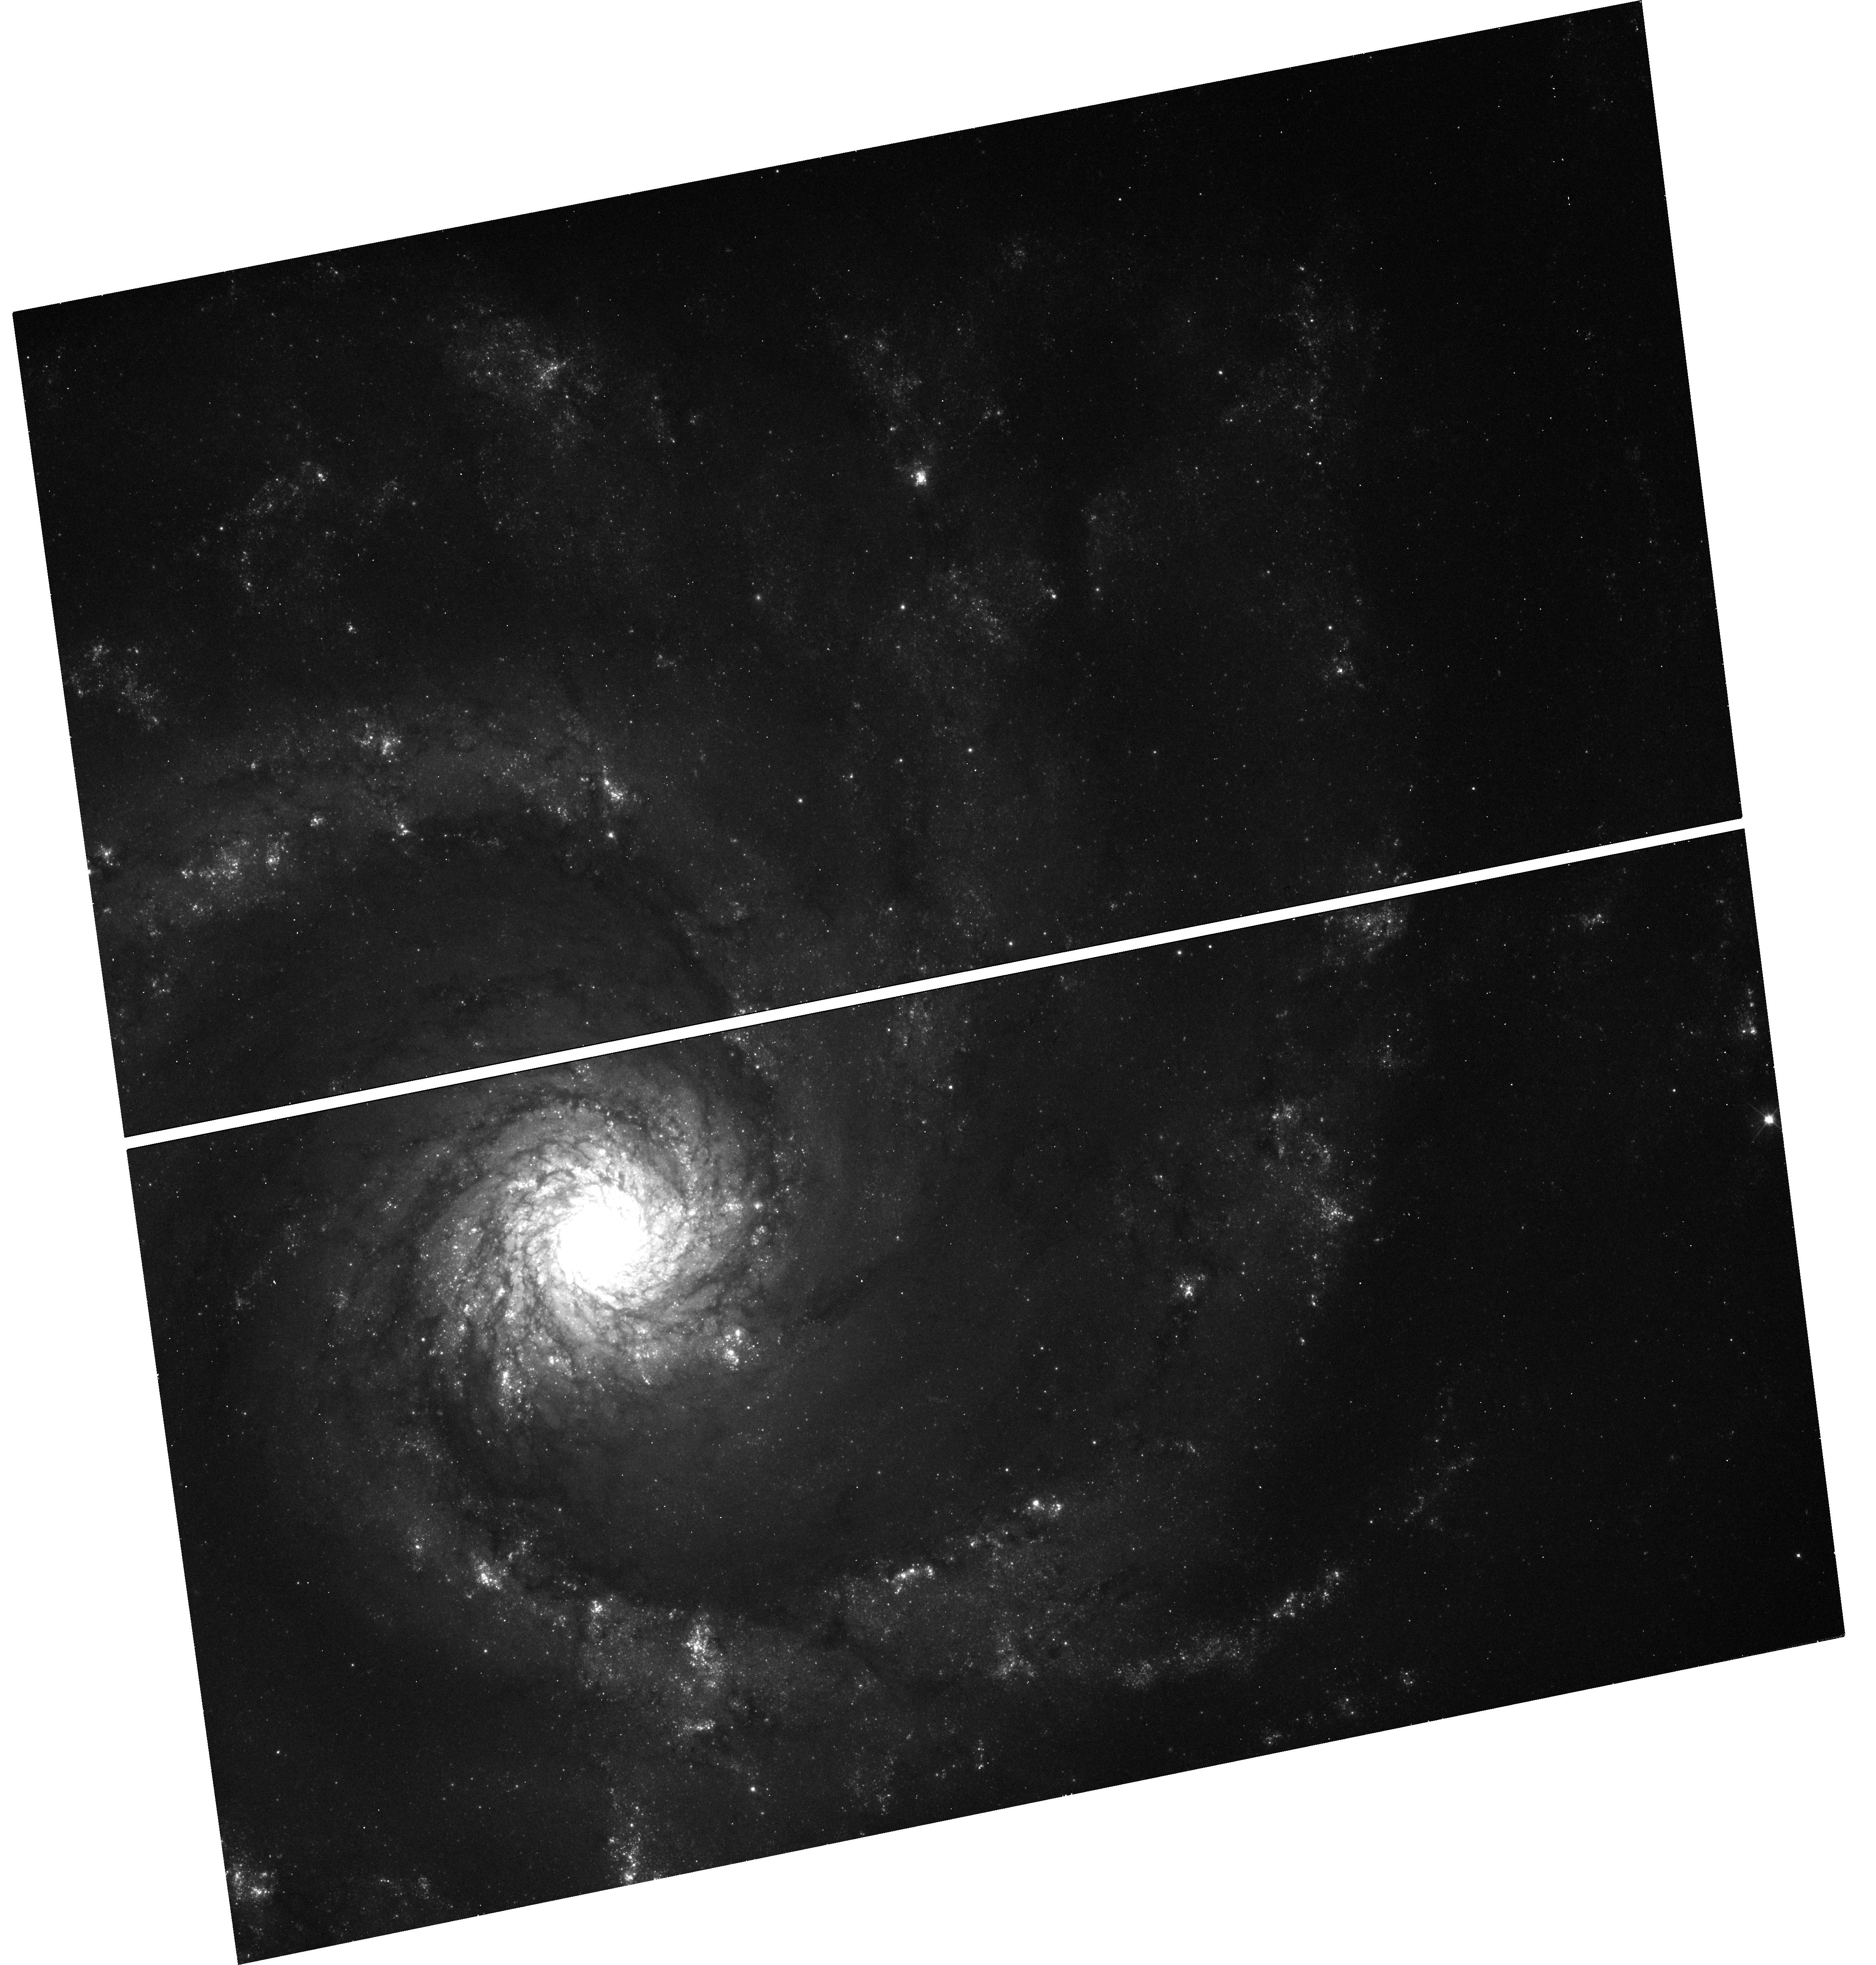
Target: SN2016BAU. Instrument: WFC3/UVIS. Filter: F555W. Exposure: 12 min. Observation ID: hst_14668_10_wfc3_uvis_f555w_id9610

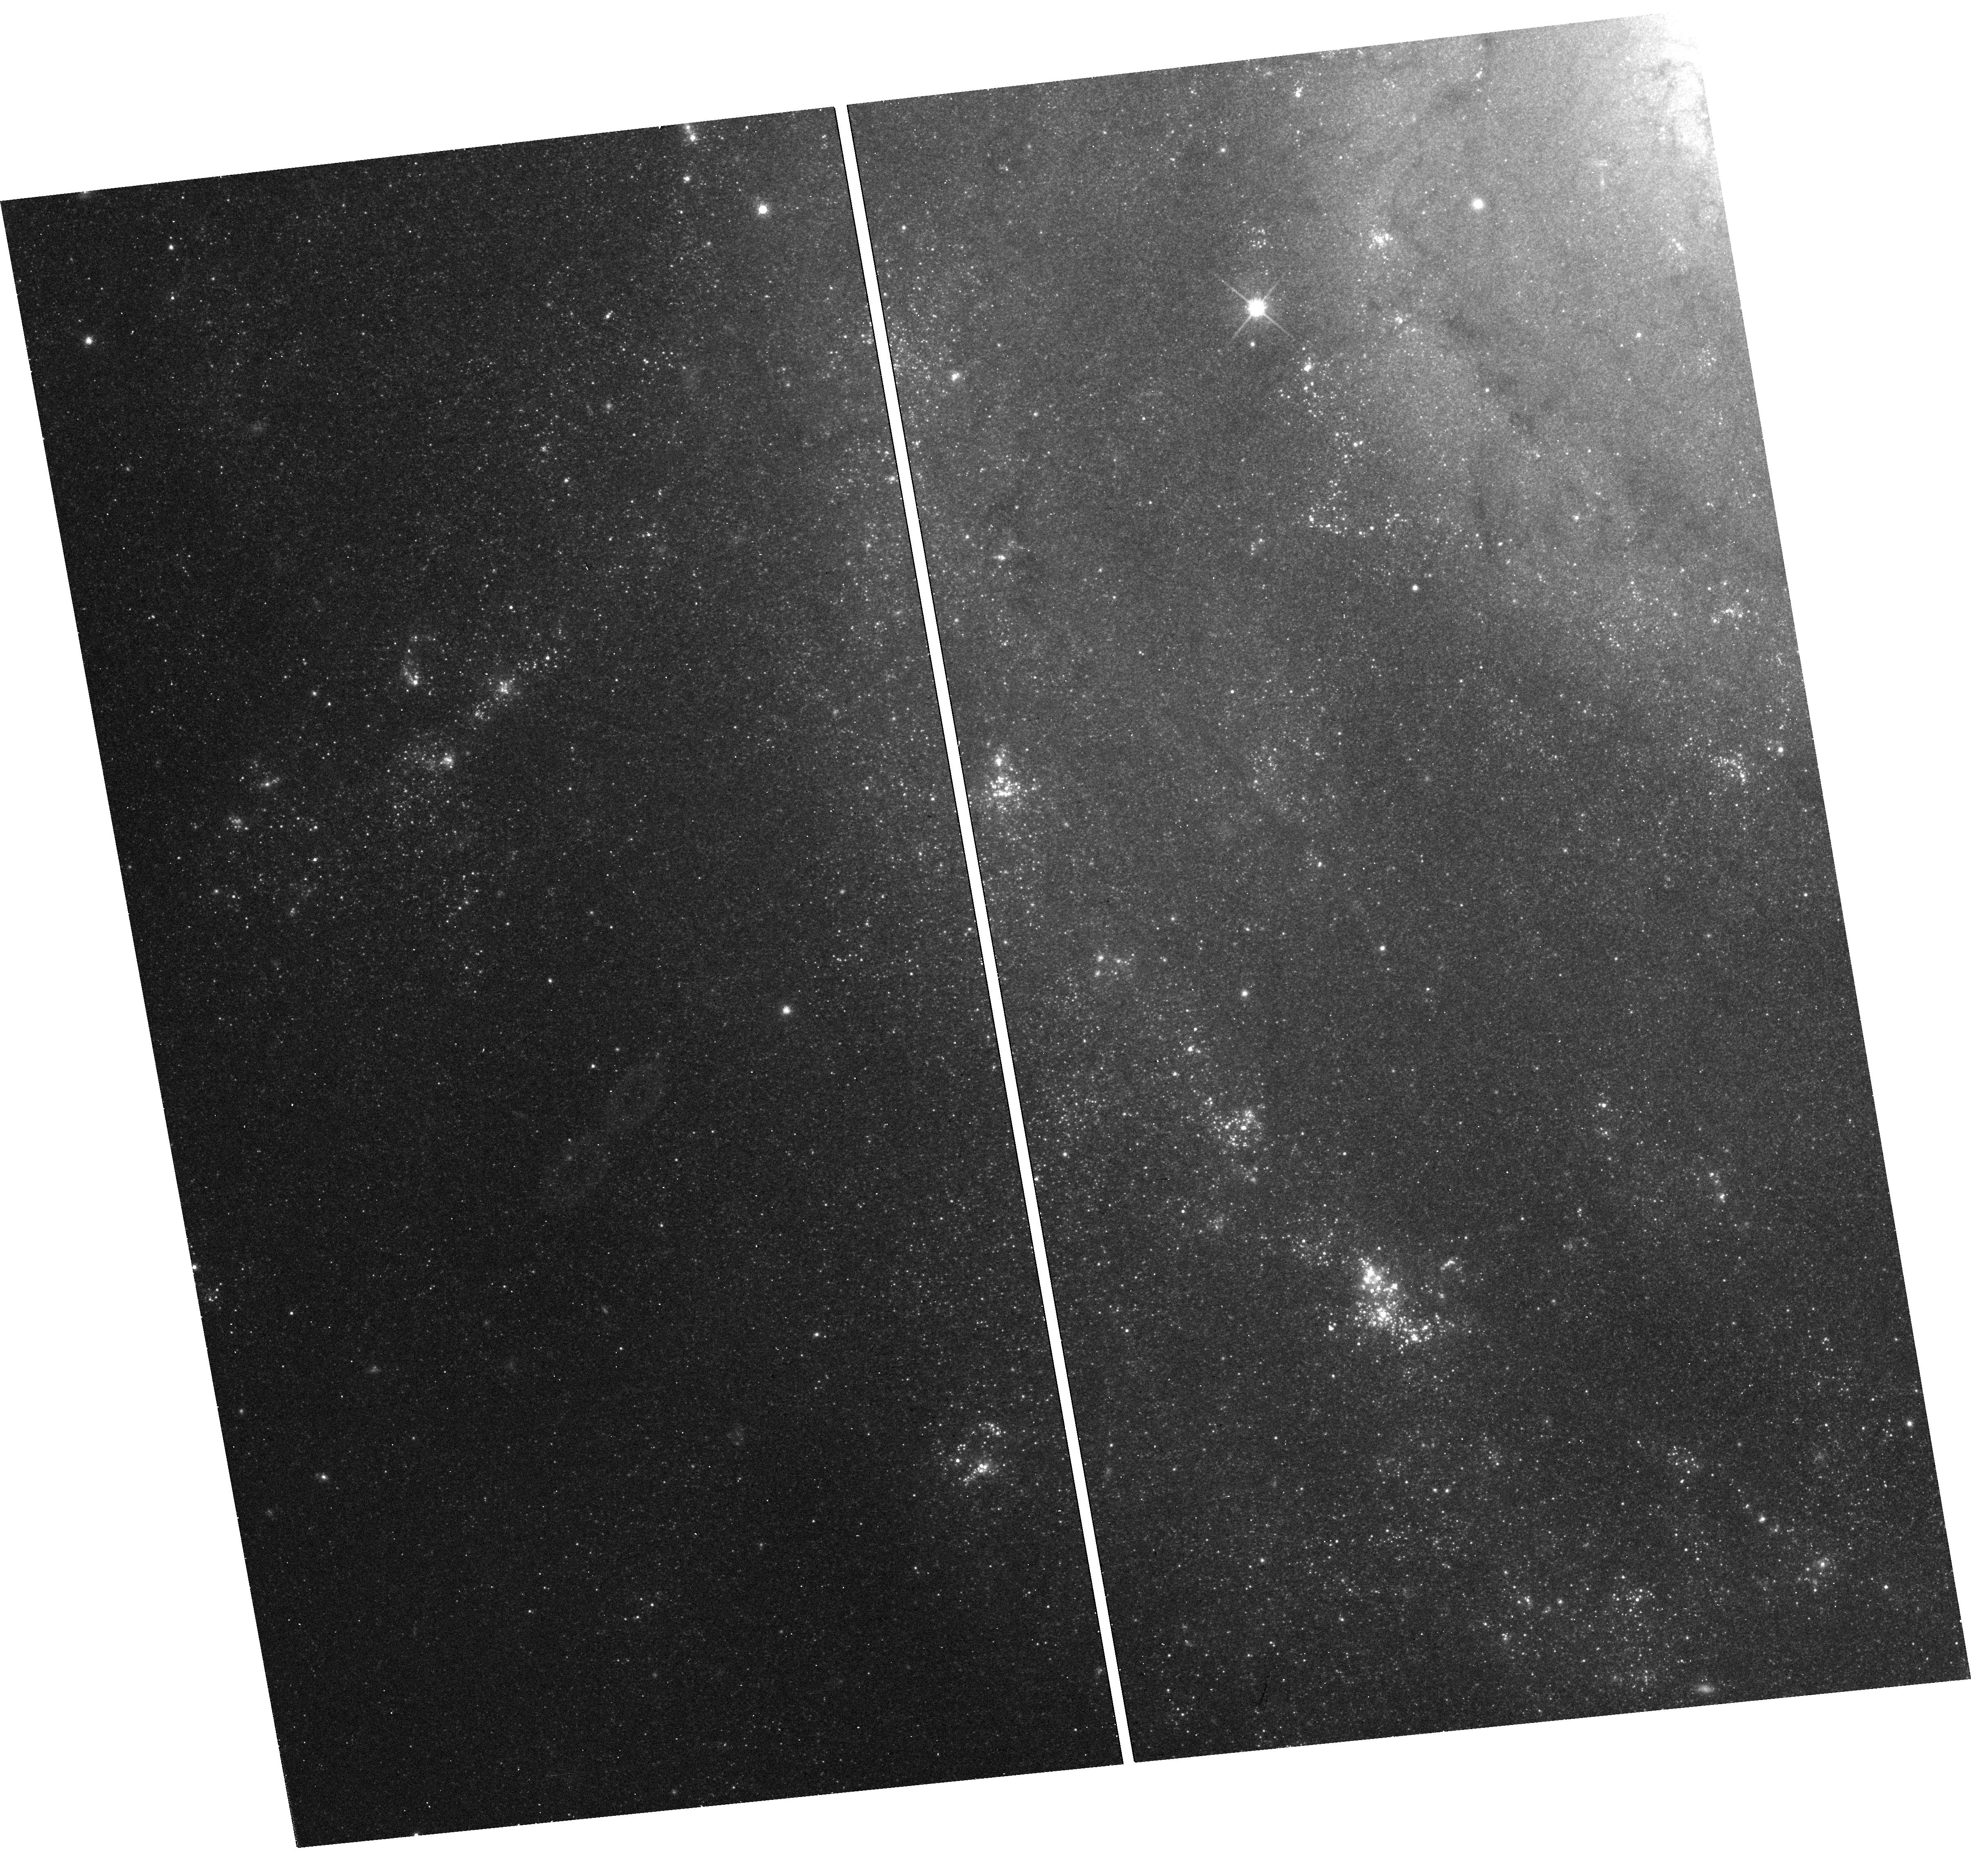
Target: SN2013EJ. Instrument: WFC3/UVIS. Filter: F814W. Exposure: 13 min. Observation ID: hst_14668_09_wfc3_uvis_f814w_id9609

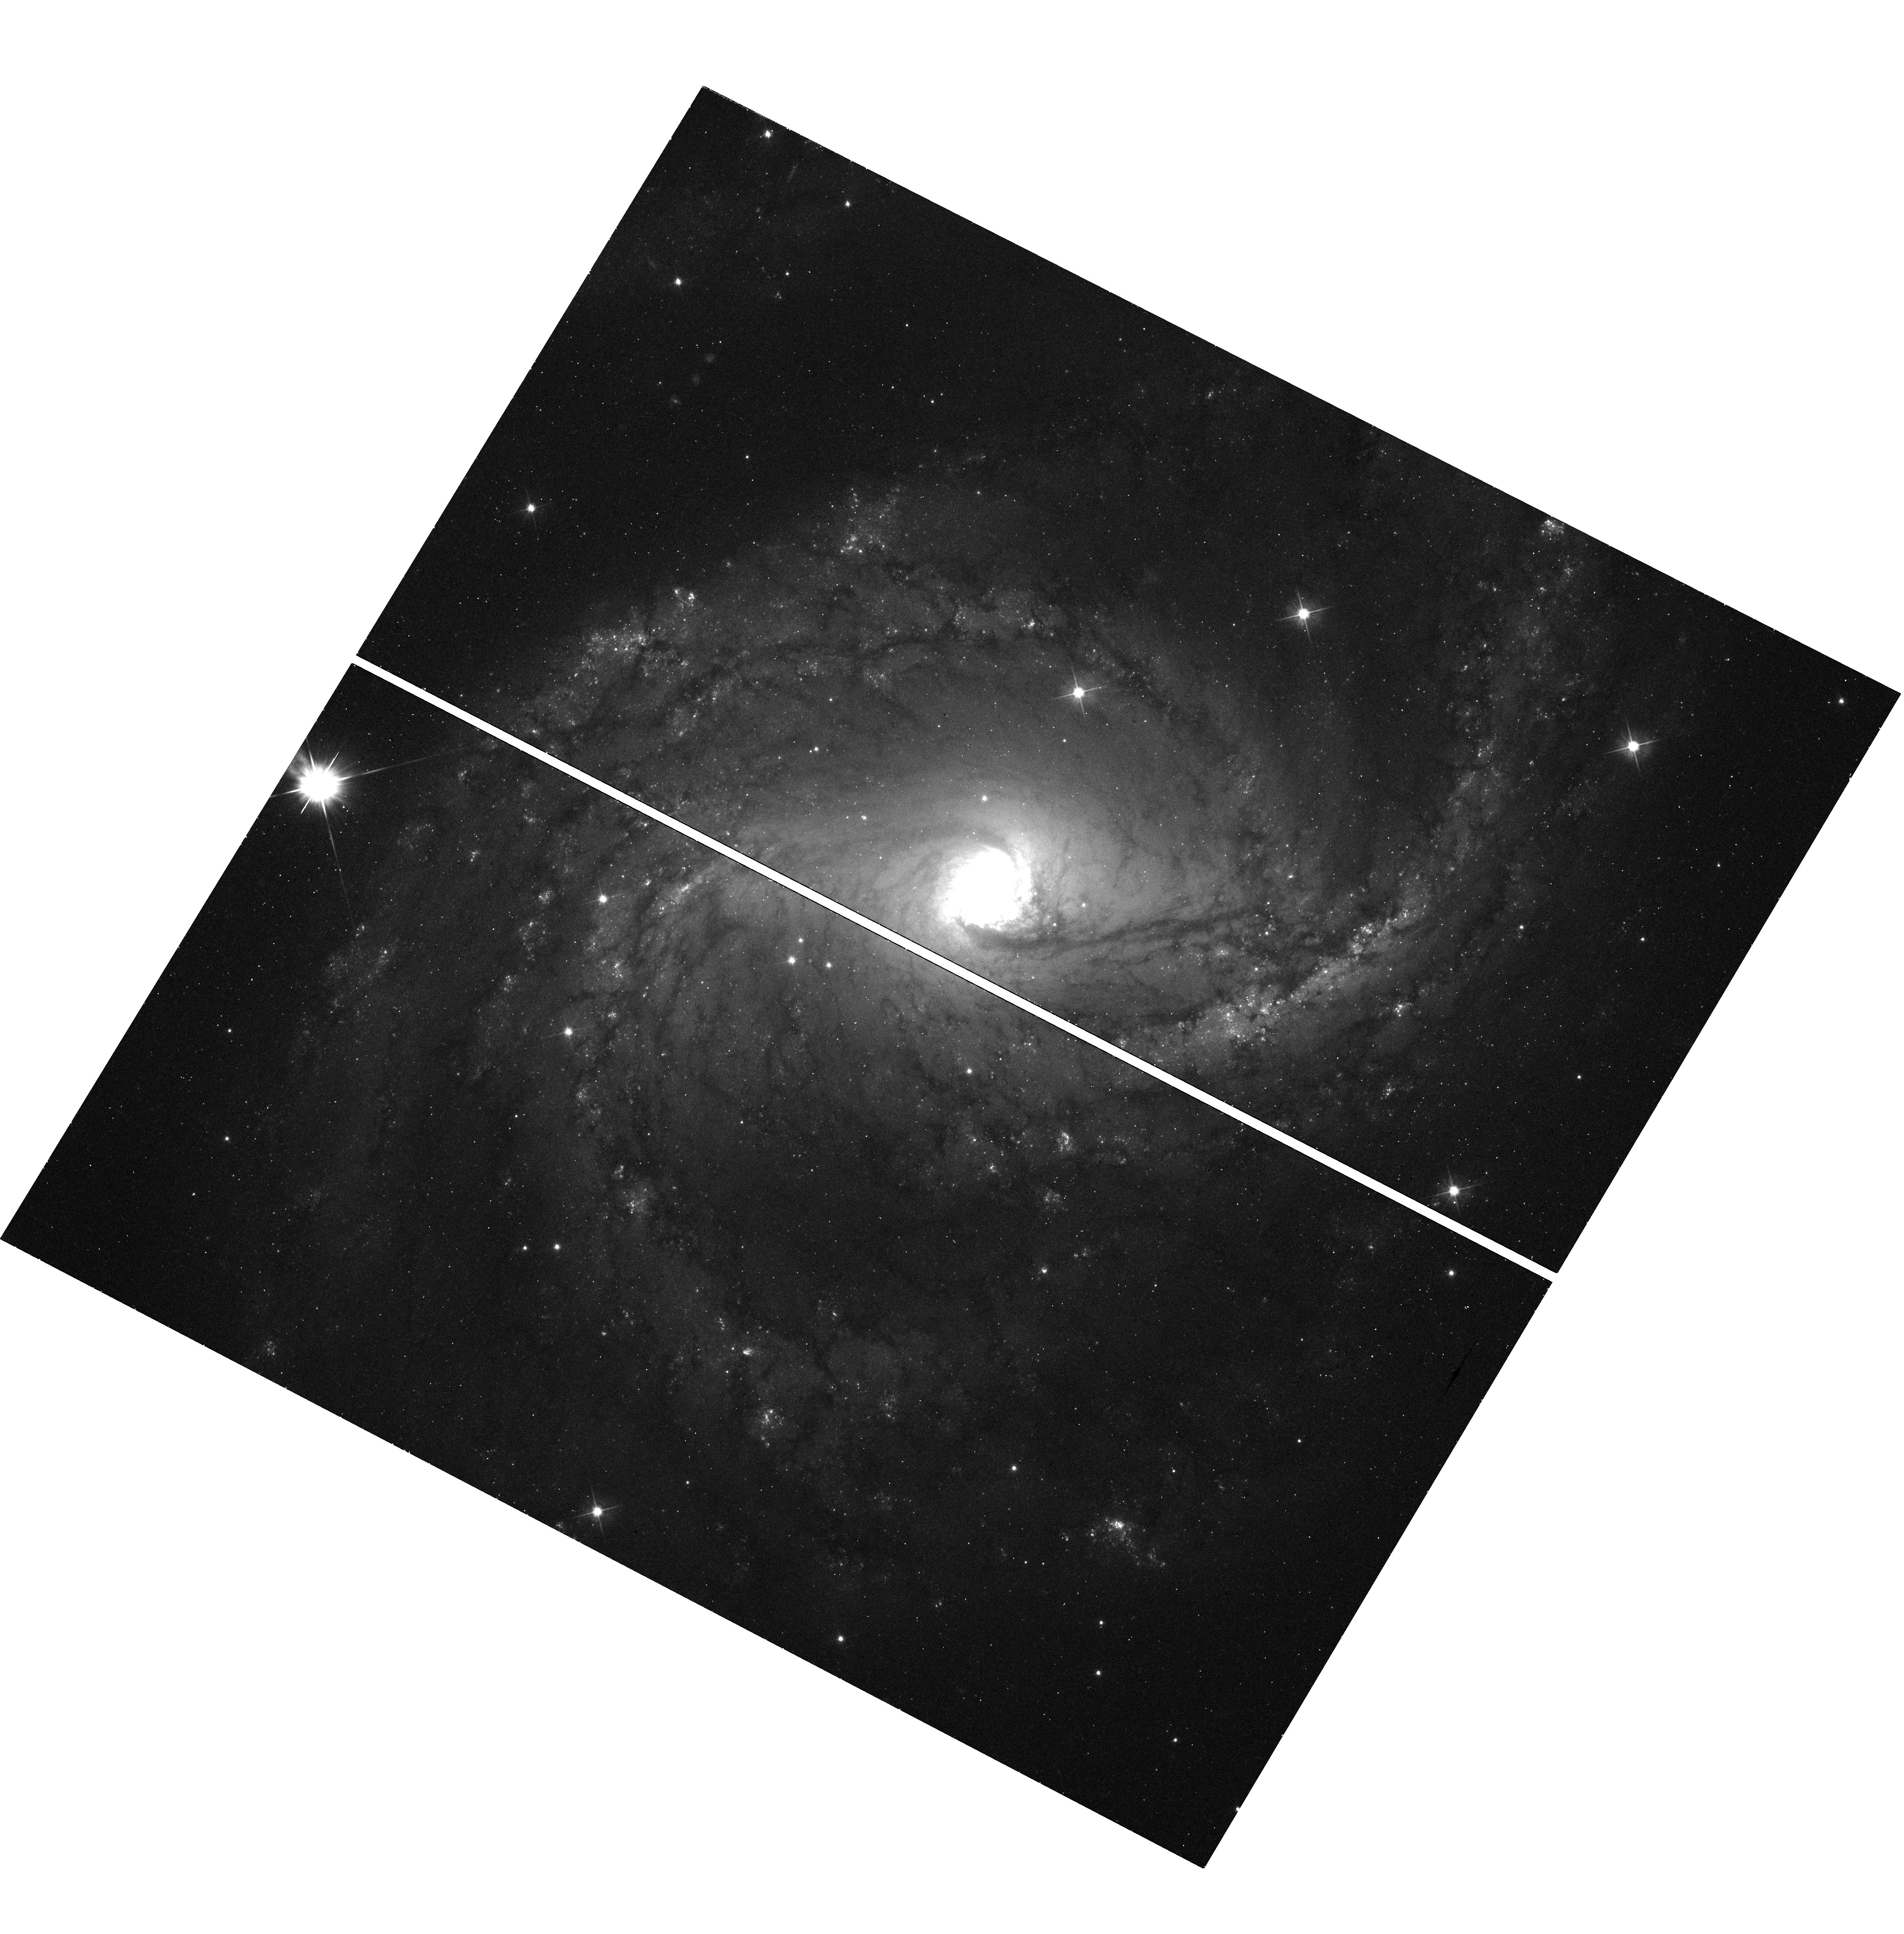
Target: SN2015G. Instrument: WFC3/UVIS. Filter: F555W. Exposure: 12 min. Observation ID: hst_14668_03_wfc3_uvis_f555w_id9603

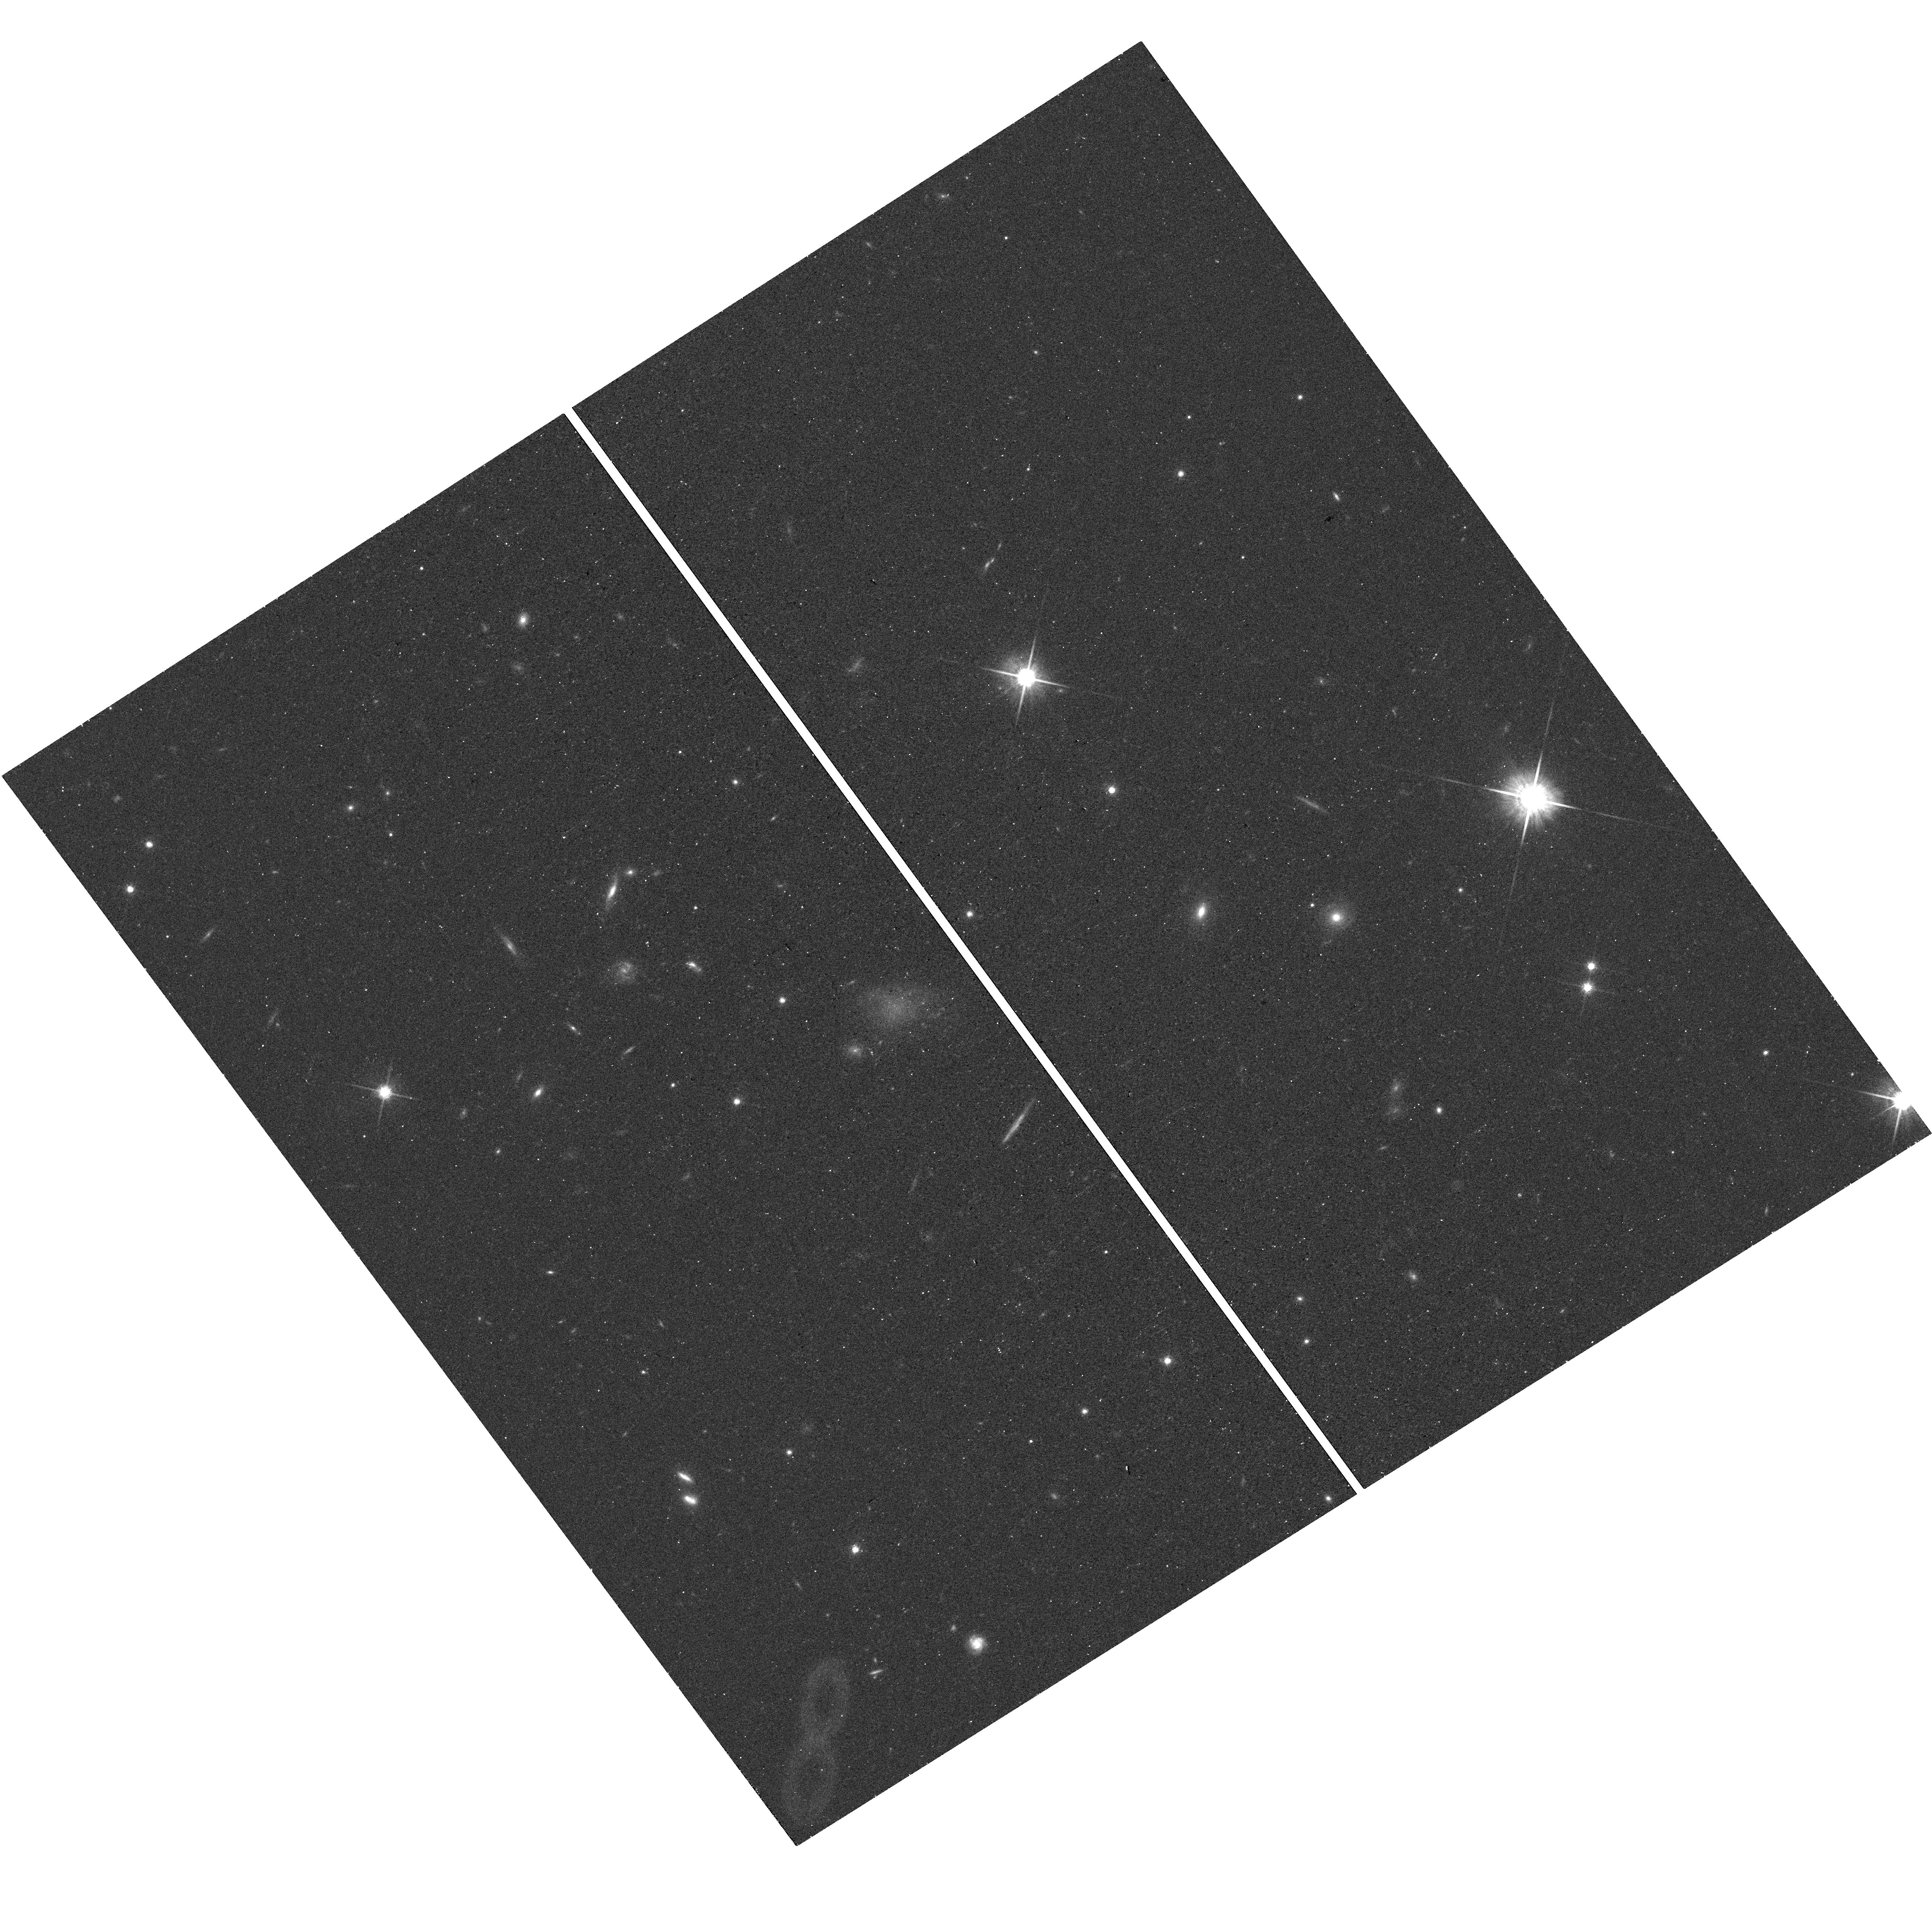
Target: SN2010MC. Instrument: WFC3/UVIS. Filter: F814W. Exposure: 13 min. Observation ID: hst_14668_18_wfc3_uvis_f814w_id9618

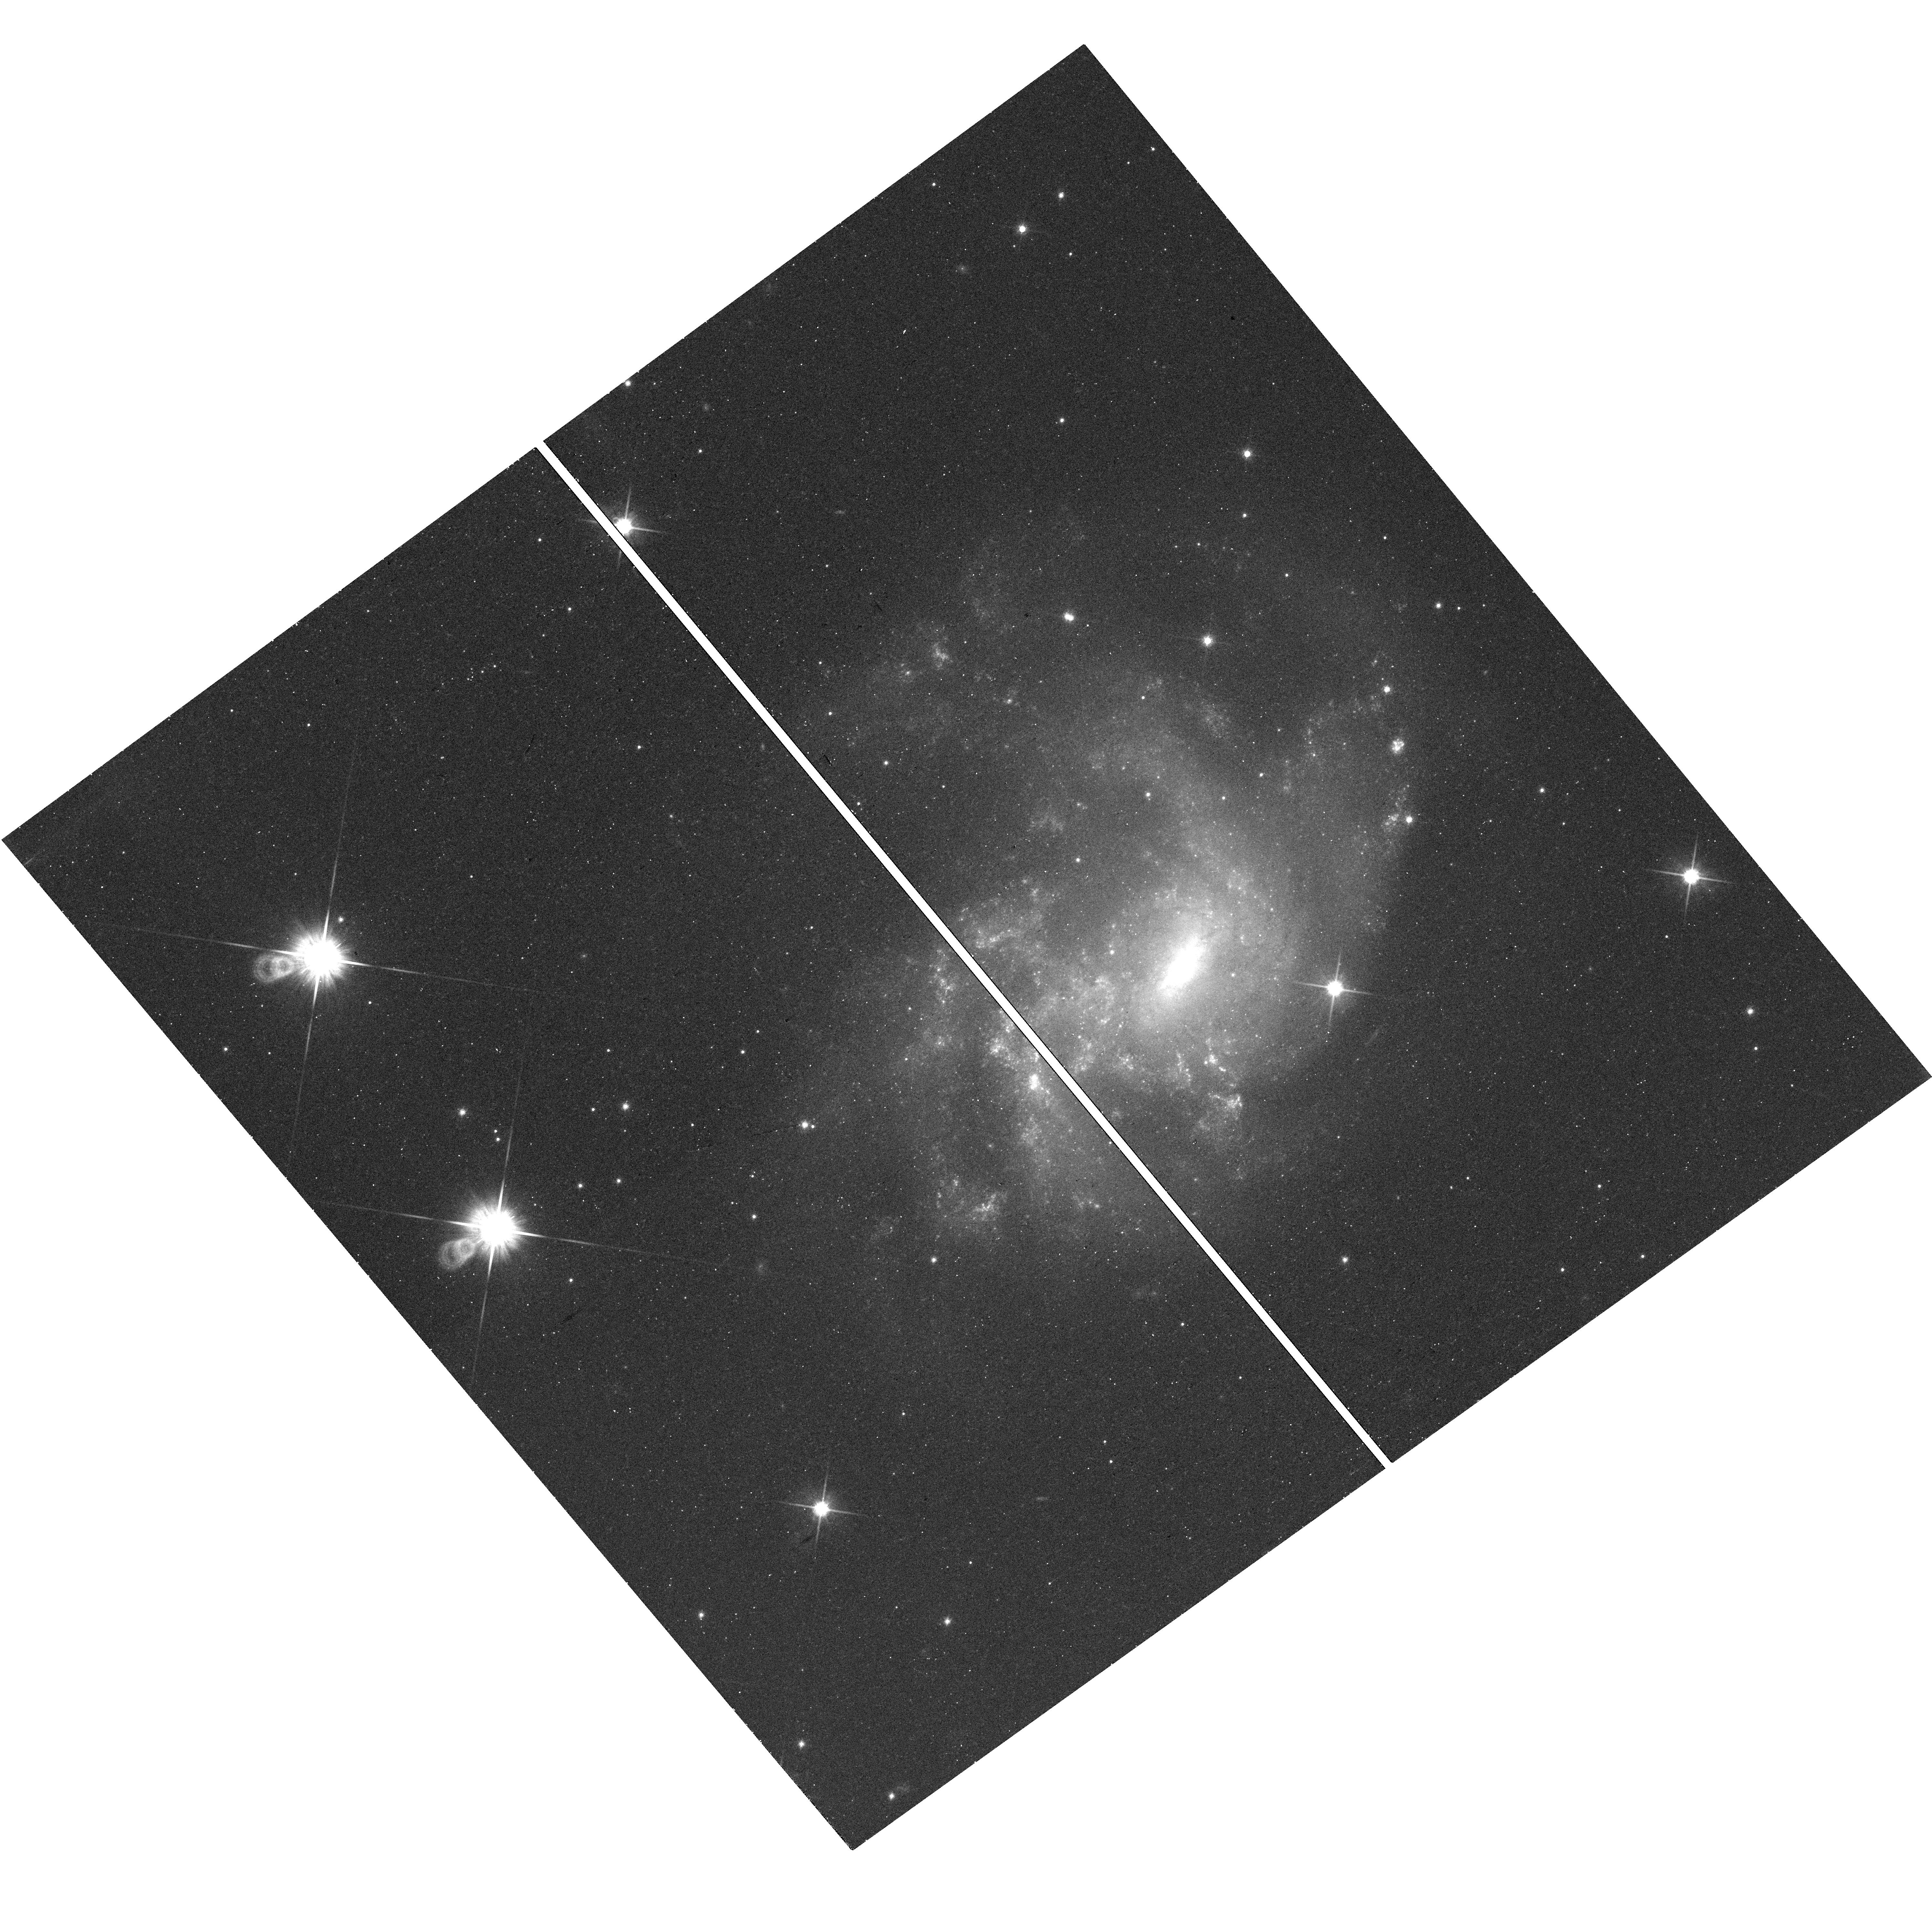
Target: SNHUNT151. Instrument: WFC3/UVIS. Filter: F814W. Exposure: 13 min. Observation ID: hst_14668_01_wfc3_uvis_f814w_id9601

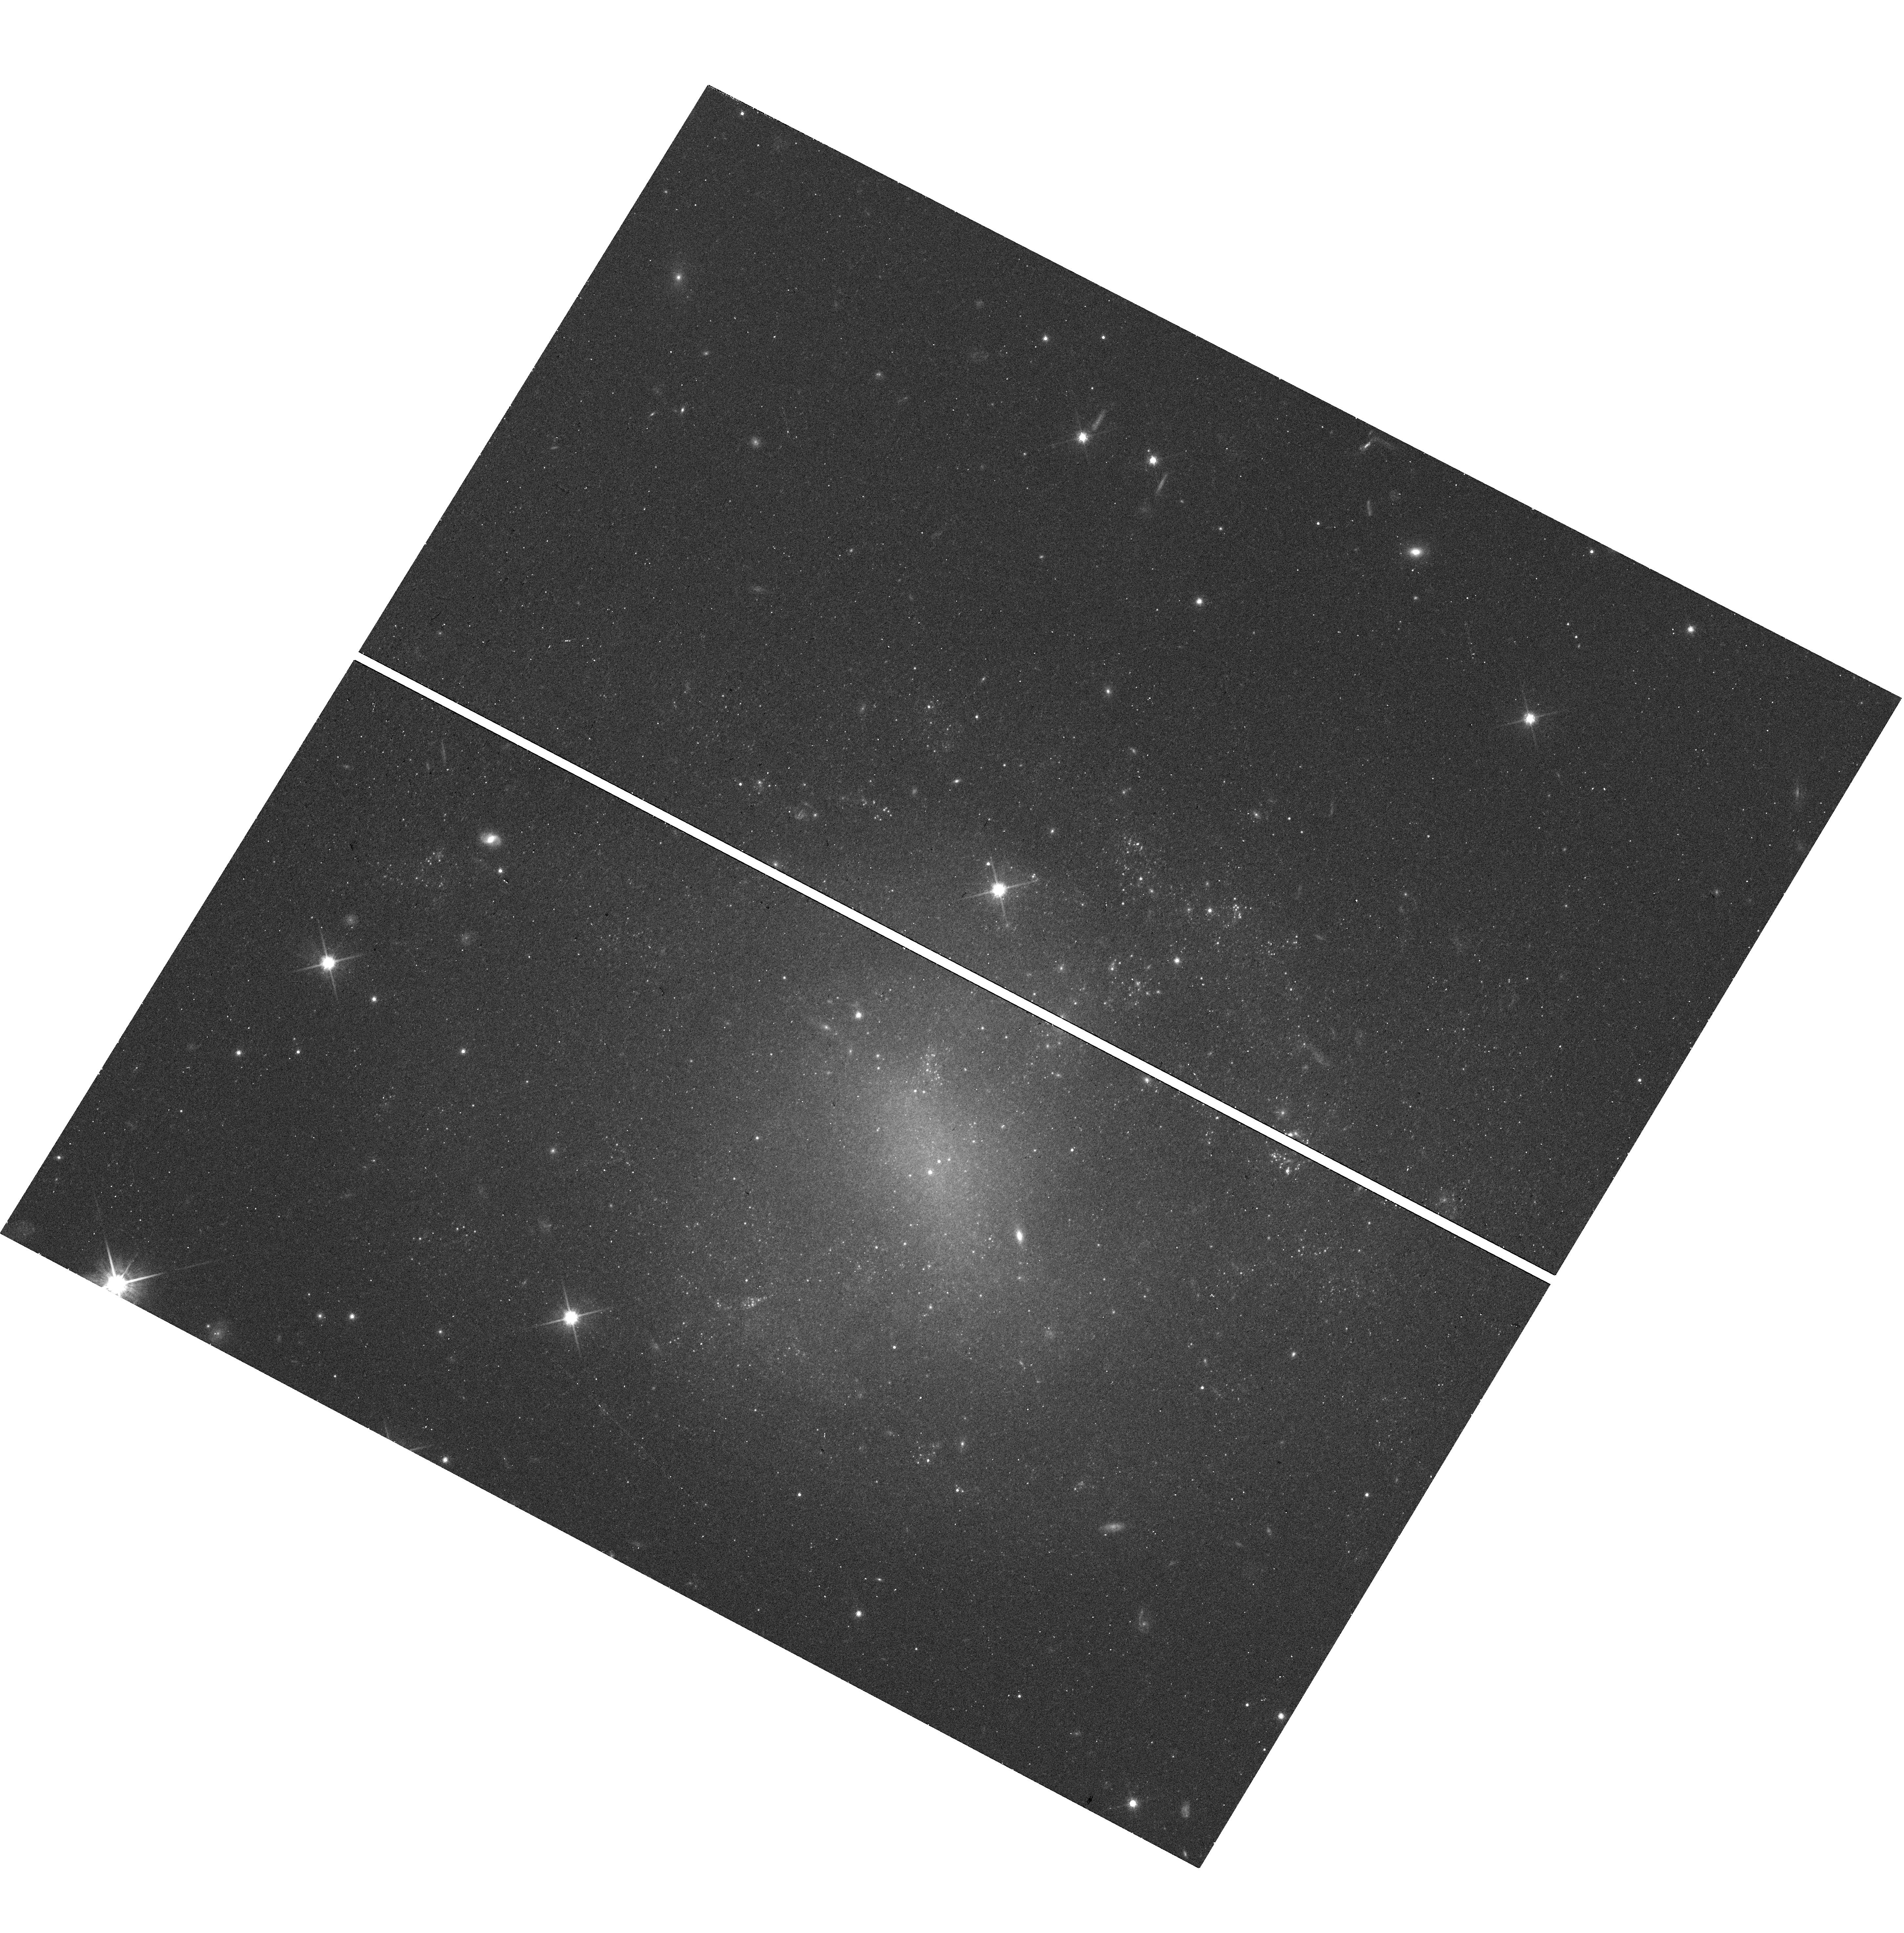
Target: SN2016COI. Instrument: WFC3/UVIS. Filter: F814W. Exposure: 13 min. Observation ID: hst_14668_28_wfc3_uvis_f814w_id9628

Continuing a Snapshot Survey of the Sites of Recent, Nearby Supernovae: Cycle 24 (PI: Filippenko, Alex V.)

During the past two decades, robotic (or highly automated) searches for supernovae (SNe), most notably our Lick Observatory Supernova Search (LOSS), have found hundreds of SNe, many of them in quite nearby galaxies (cz < 4000 km/s). Most of the objects were discovered before maximum brightness, and have follow-up photometry and spectroscopy; they include some of the best-studied SNe to date. We propose to continue our successful program of imaging the sites of some of these nearby objects, to obtain late-time photometry that will help reveal the origin of their lingering energy. We will also search for possible stellar remnants of Type Iax SNe, an intriguing new possibility. Moreover, the images will provide high-resolution information on the local environments of SNe that are far superior to what we can procure from the ground. For example, we will obtain color-magnitude diagrams of stars in these SN sites, to constrain the reddening and SN progenitor masses. We will search for light echoes around SNe, an important clue to their progenitor systems. We also propose to image some ``SN impostors'' -- faint SNe IIn with massive progenitors -- to verify whether they are indeed superoutbursts of luminous blue variables that survived the explosions or a new/weak class of massive-star explosions.